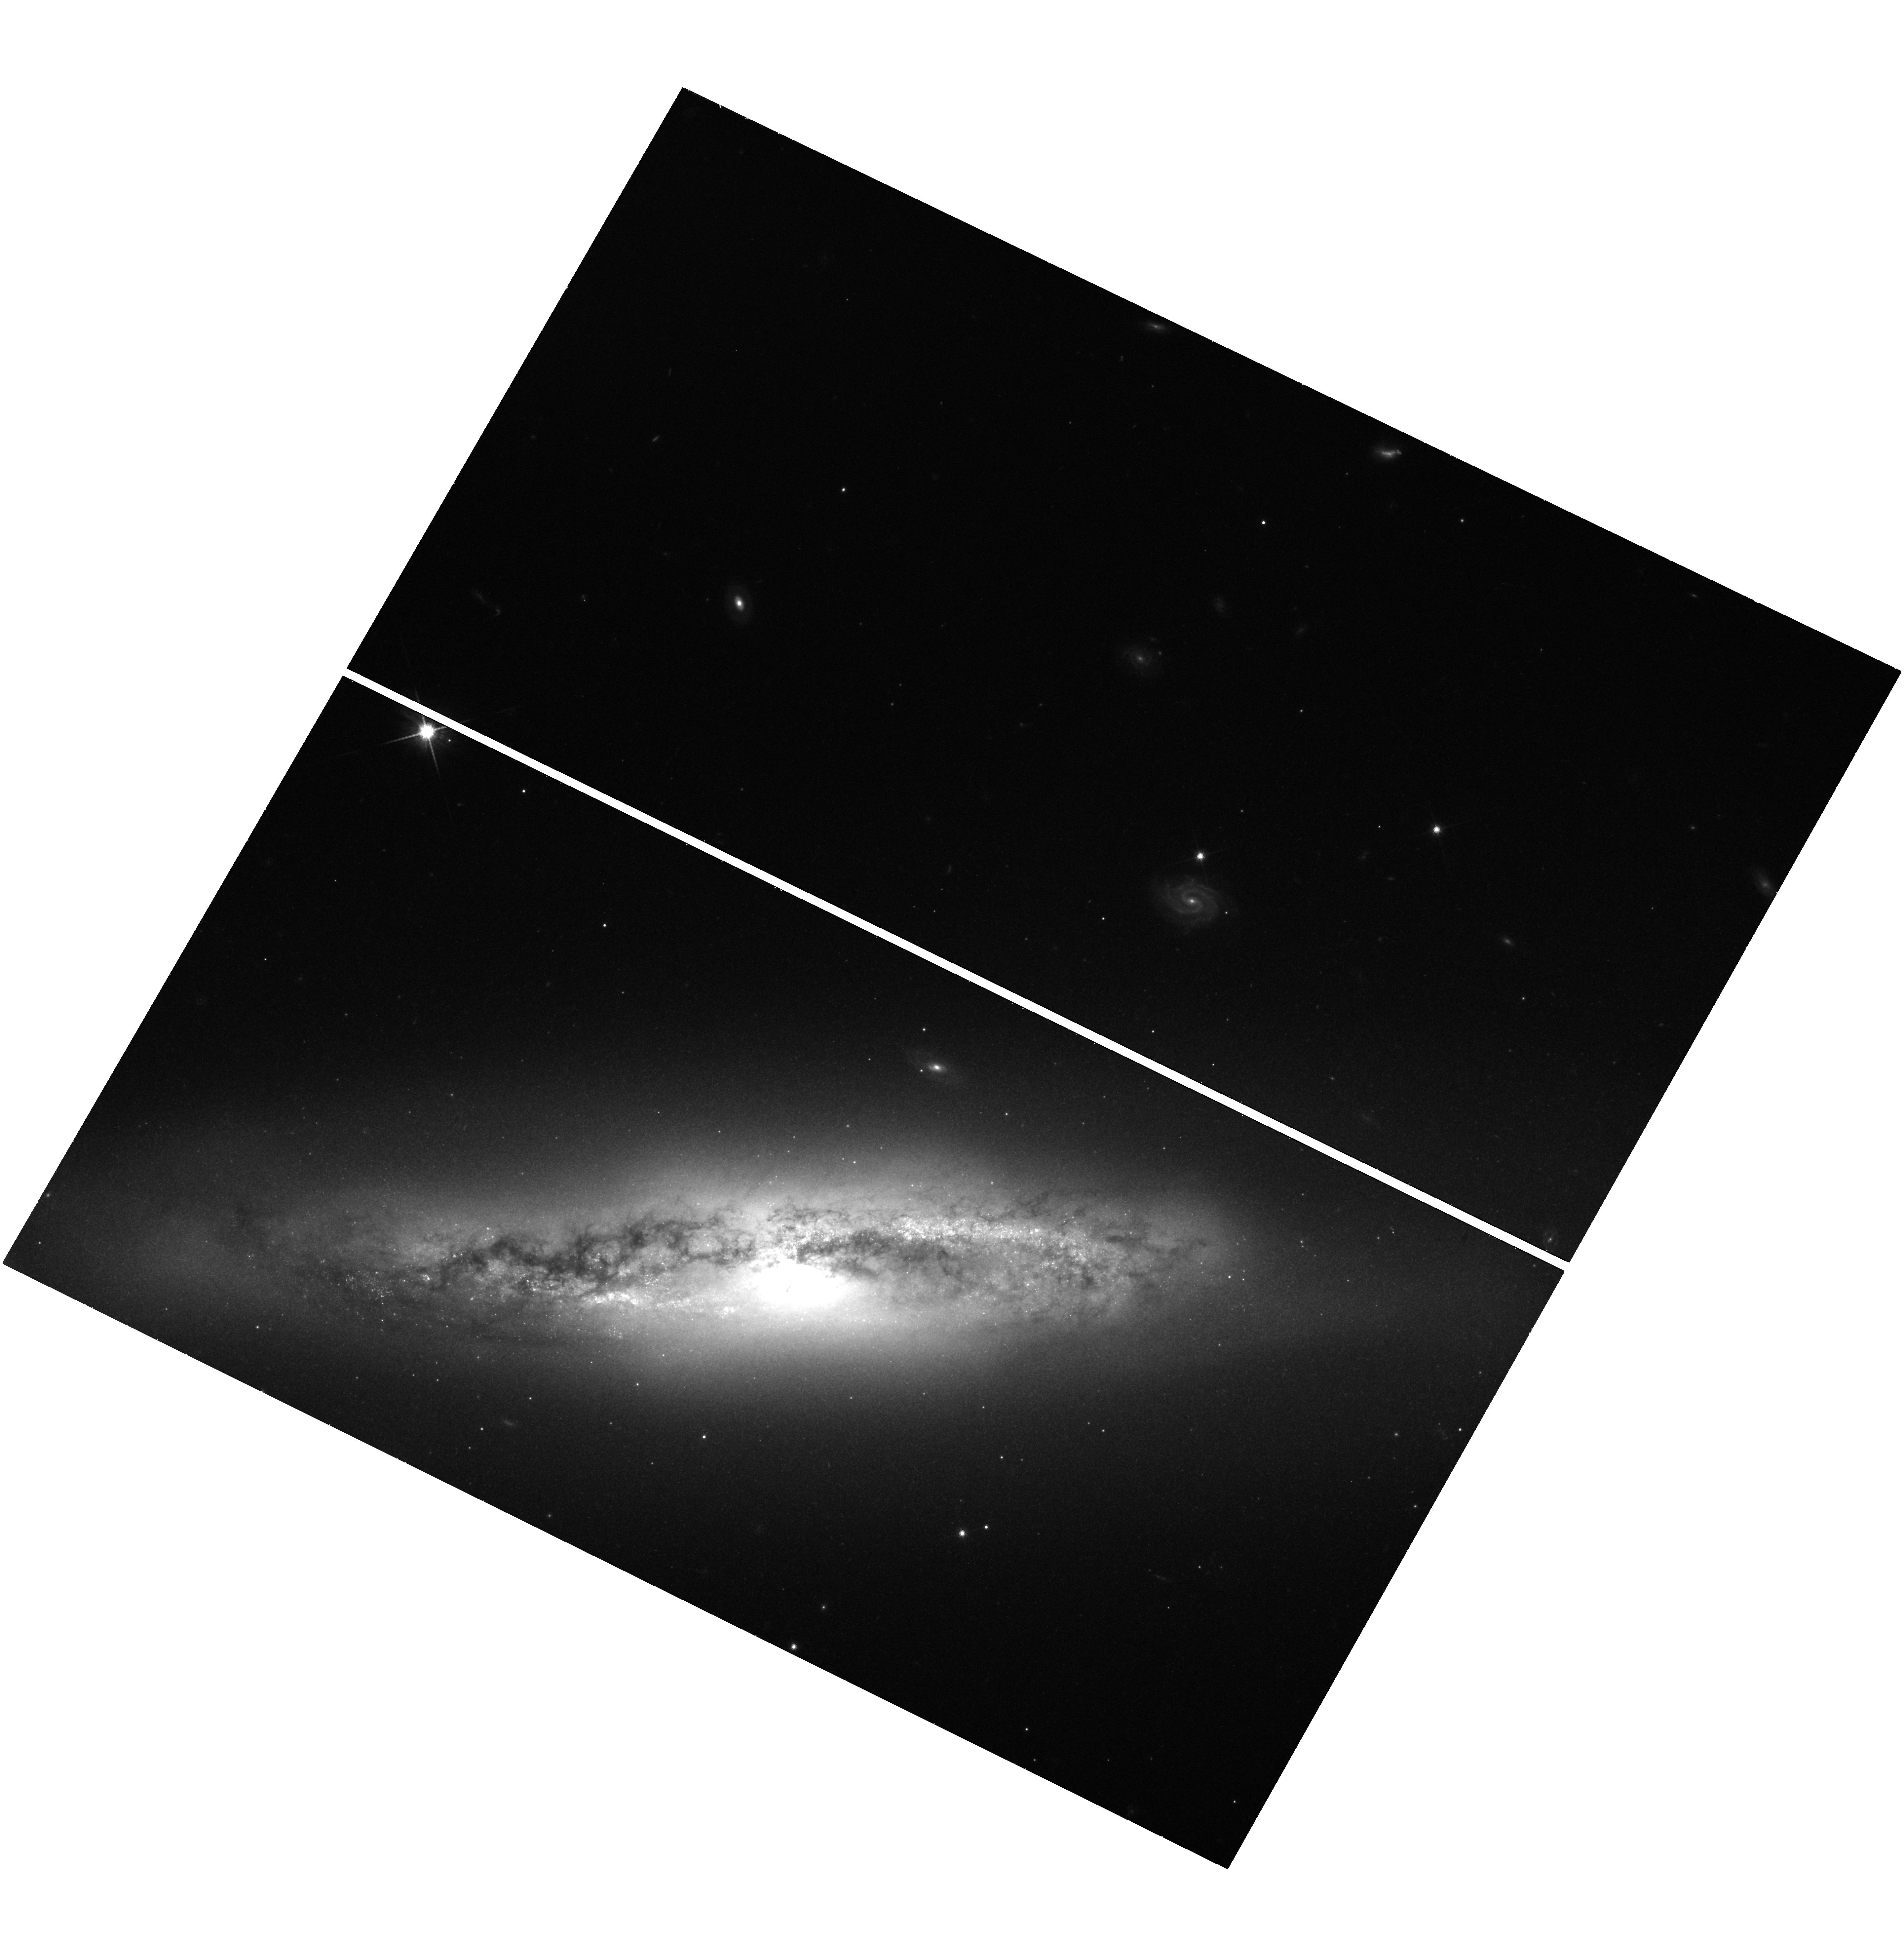
Target: NGC-4388. Instrument: WFC3/UVIS. Filter: F814W. Exposure: 33 min. Observation ID: hst_12185_07_wfc3_uvis_f814w_ibig07

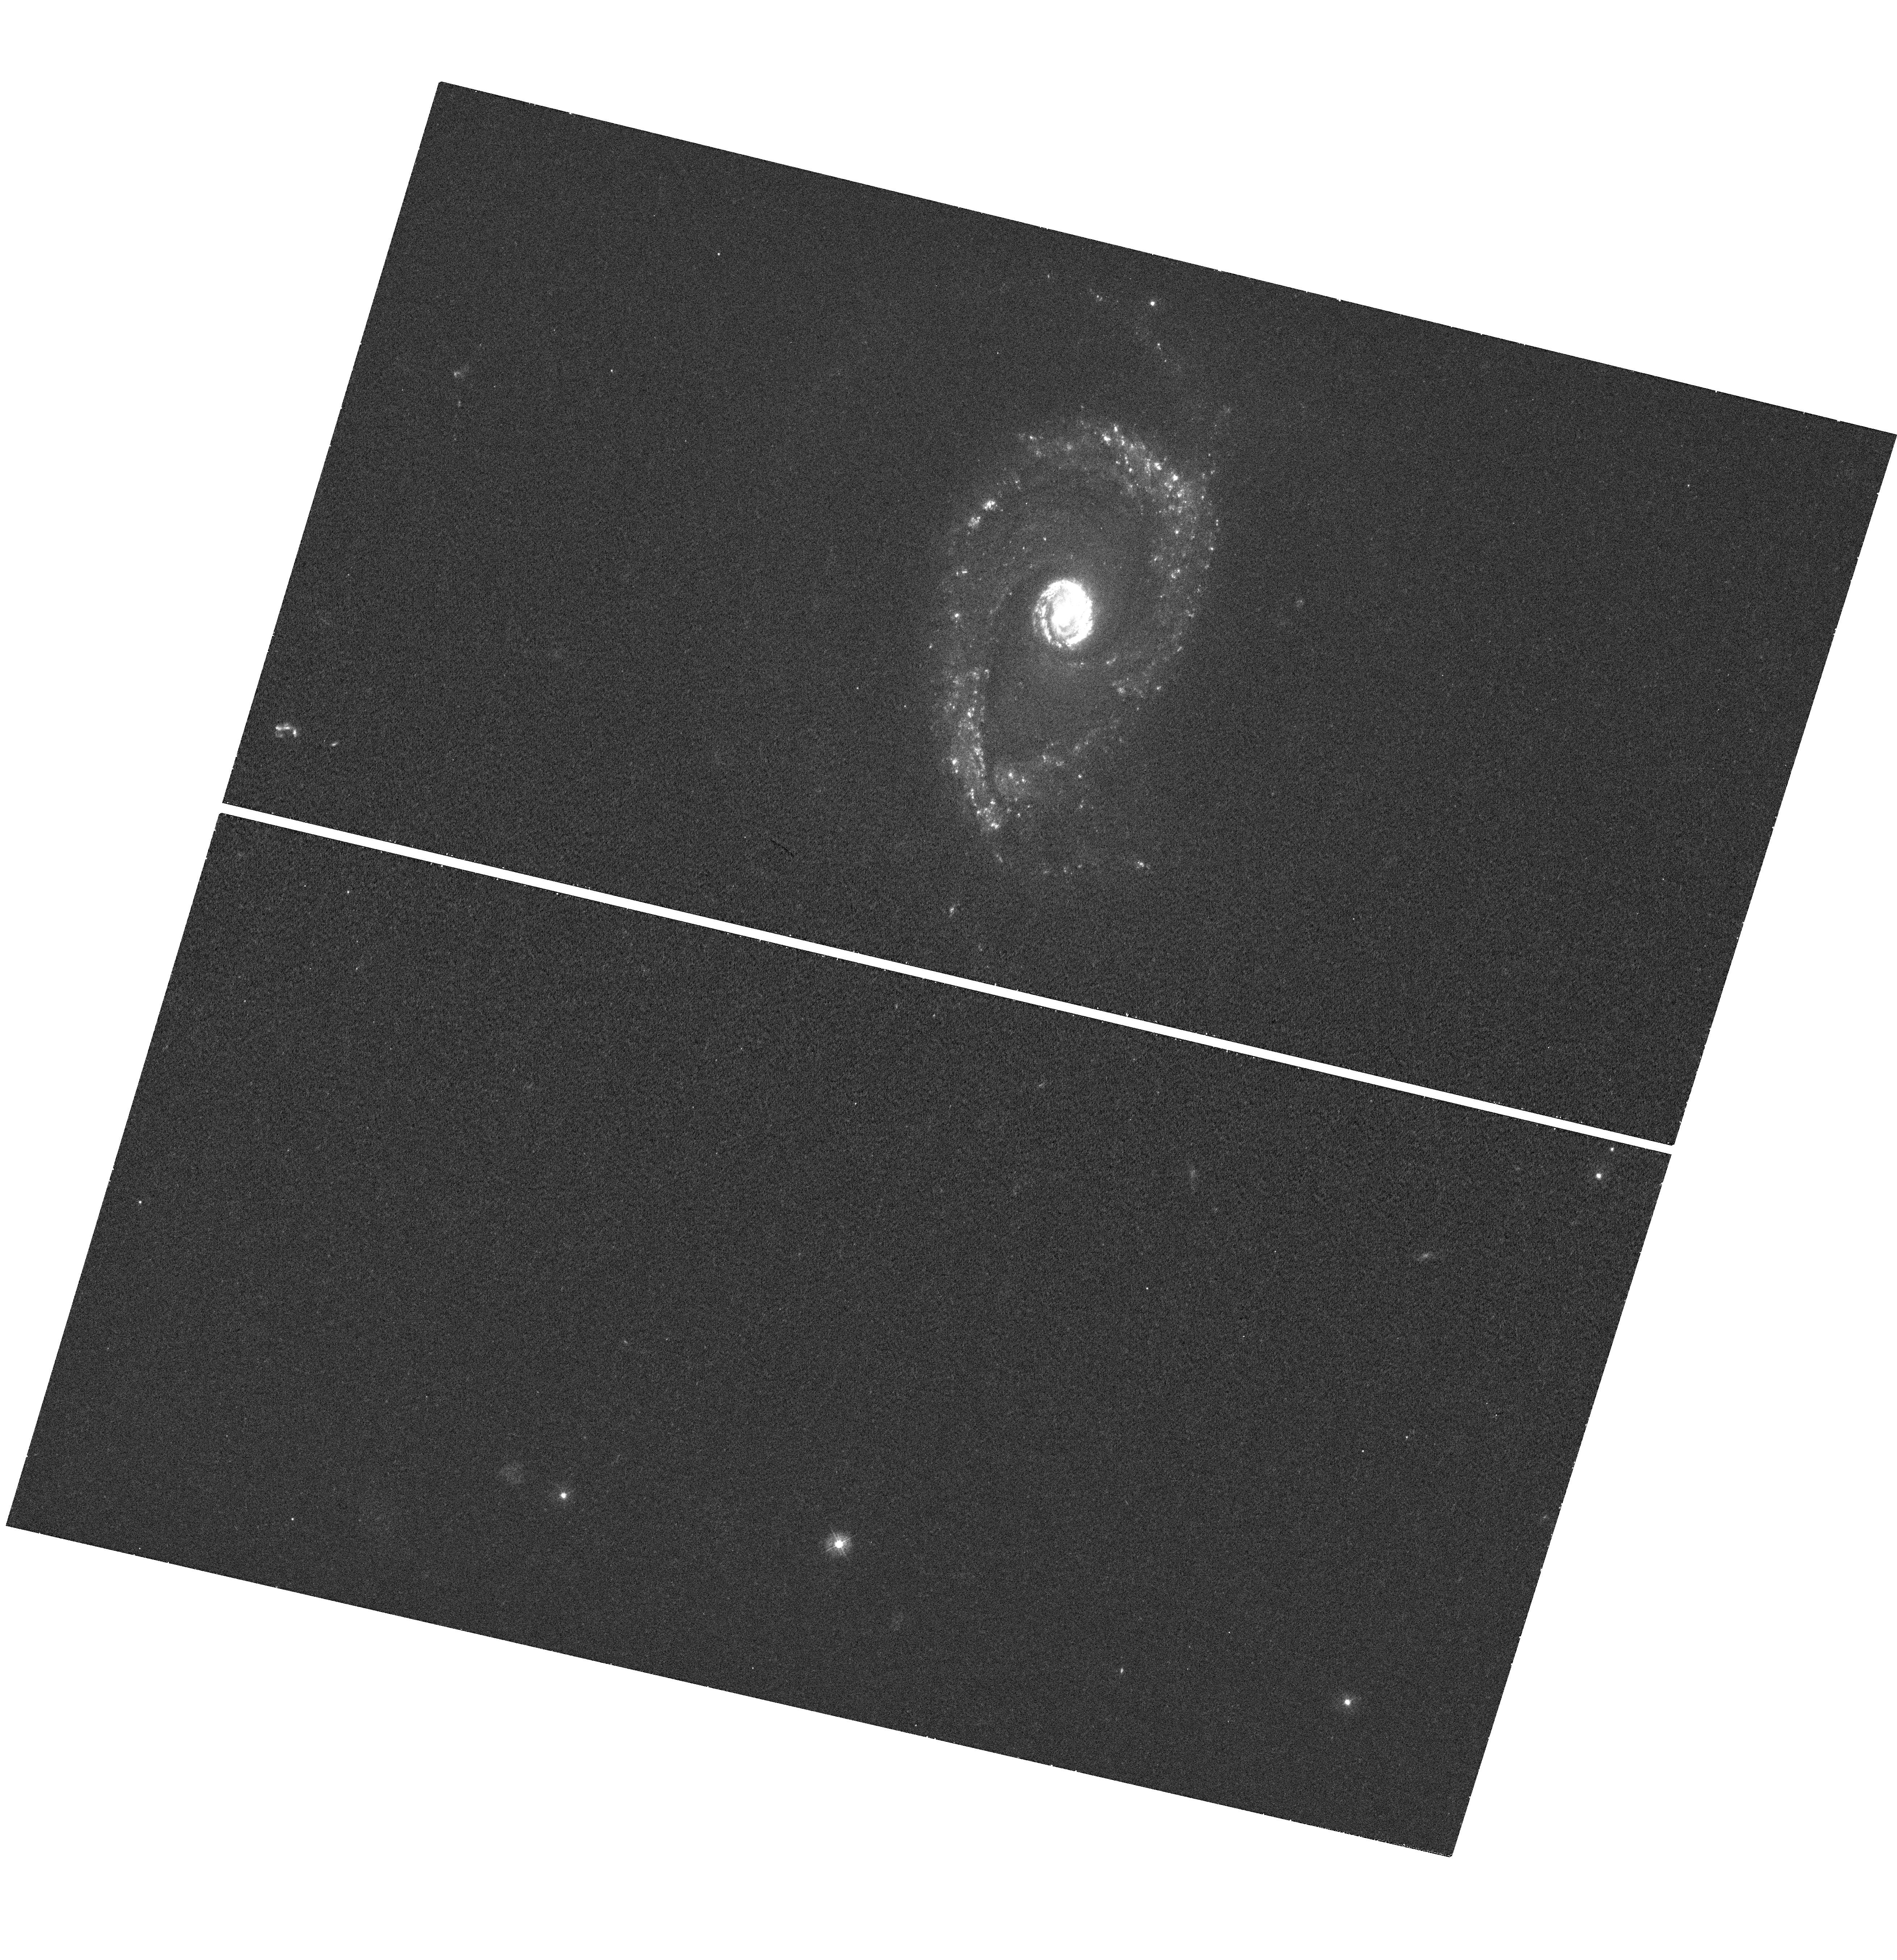
Target: MCG+10-11-021. Instrument: WFC3/UVIS. Filter: F336W. Exposure: 24 min. Observation ID: hst_12185_03_wfc3_uvis_f336w_ibig03

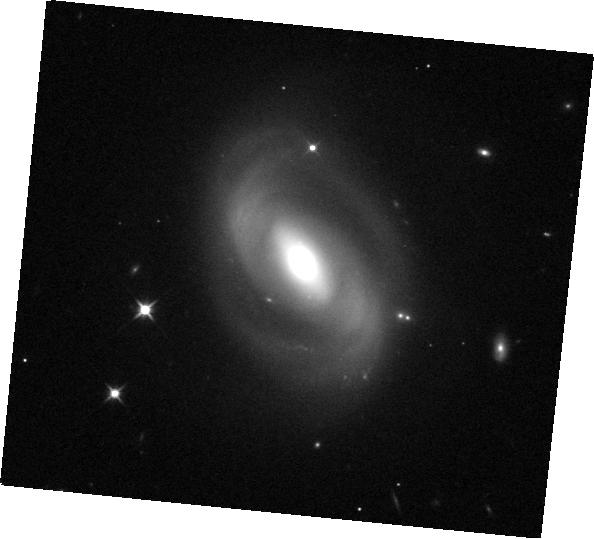
Target: NGC-6264. Instrument: WFC3/IR. Filter: F110W. Exposure: 2 min. Observation ID: hst_12185_08_wfc3_ir_f110w_ibig08

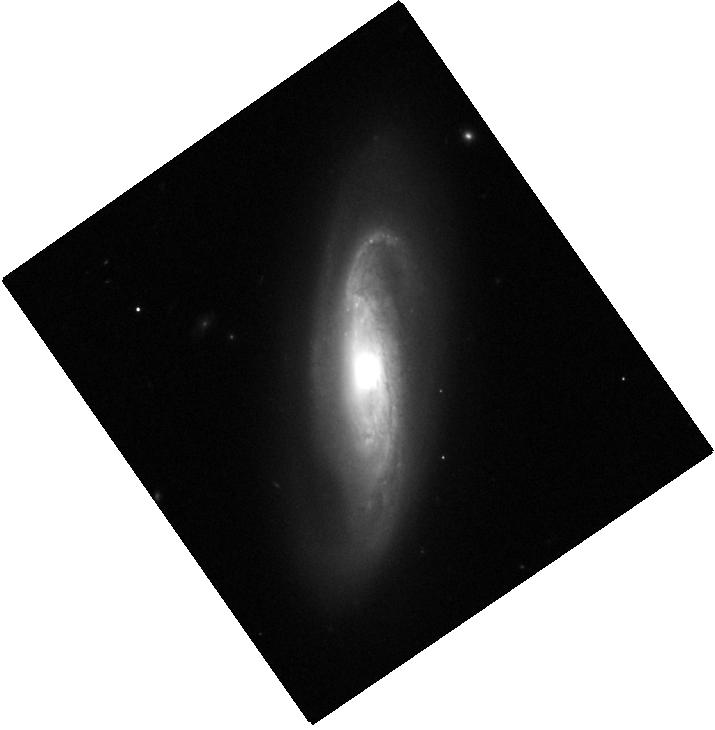
Target: NGC-6323. Instrument: WFC3/IR. Filter: F110W. Exposure: 2 min. Observation ID: hst_12185_09_wfc3_ir_f110w_ibig09

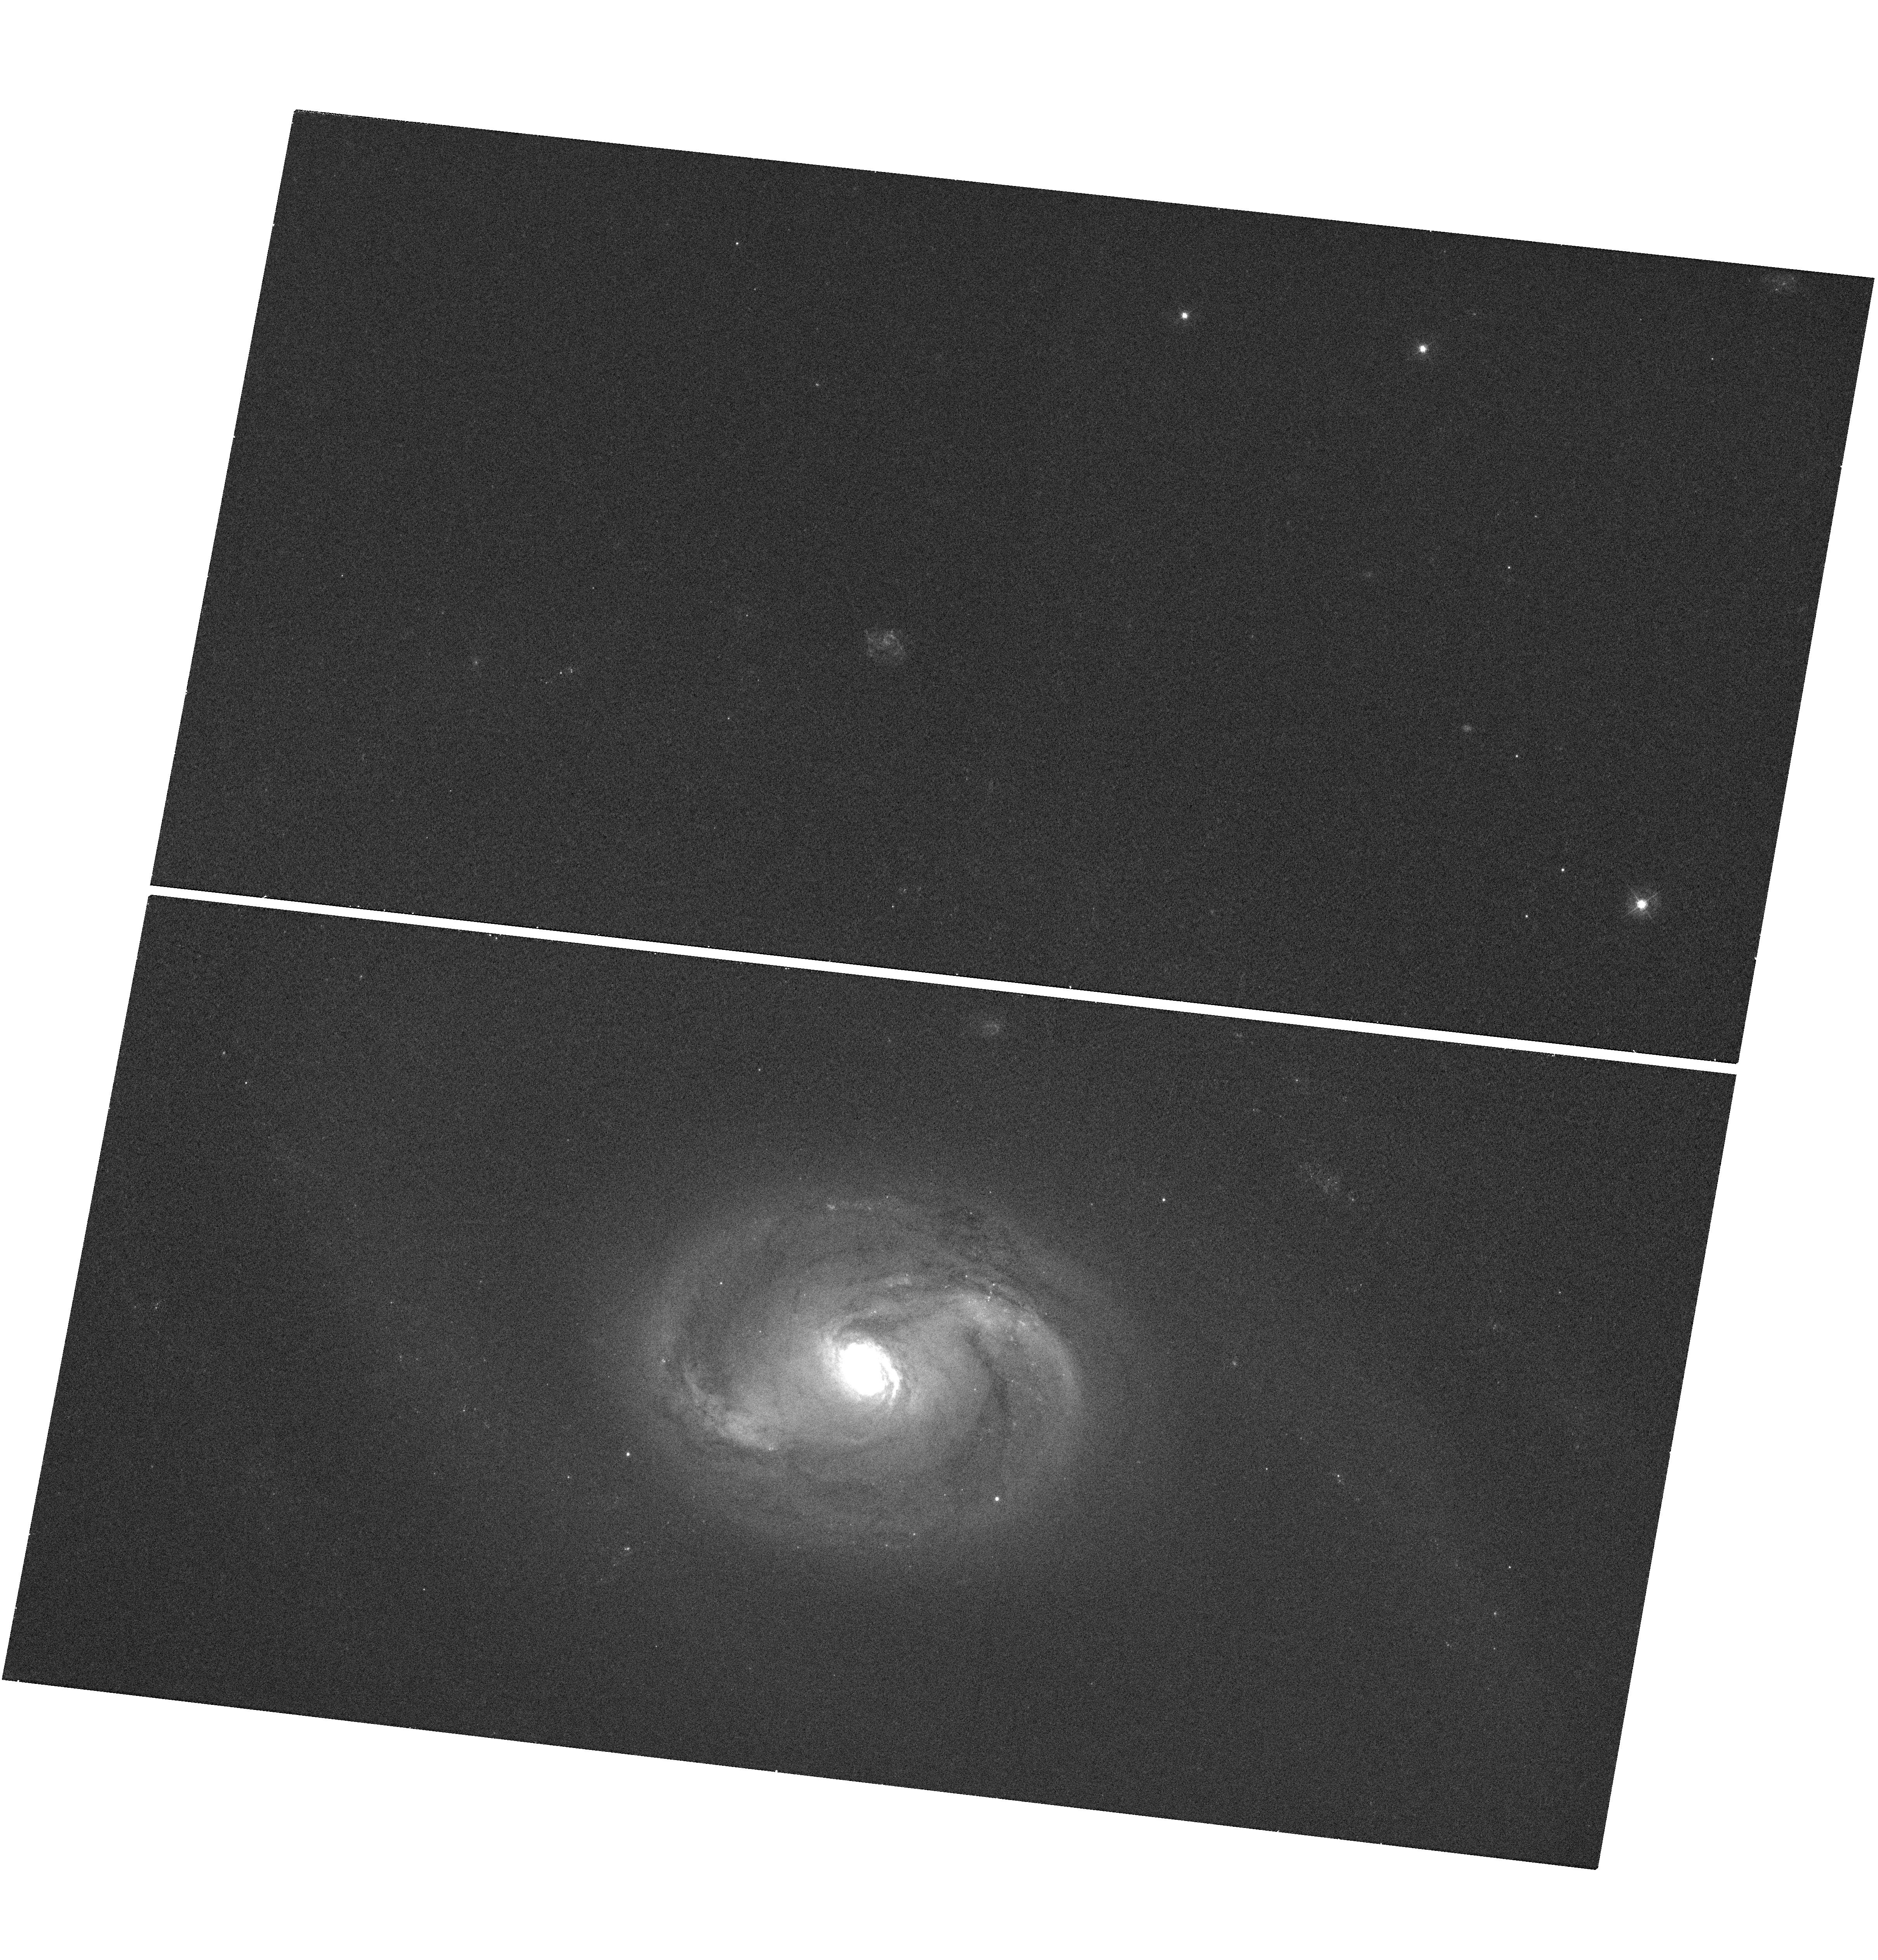
Target: NGC-2273. Instrument: WFC3/UVIS. Filter: F438W. Exposure: 8 min. Observation ID: hst_12185_02_wfc3_uvis_f438w_ibig02

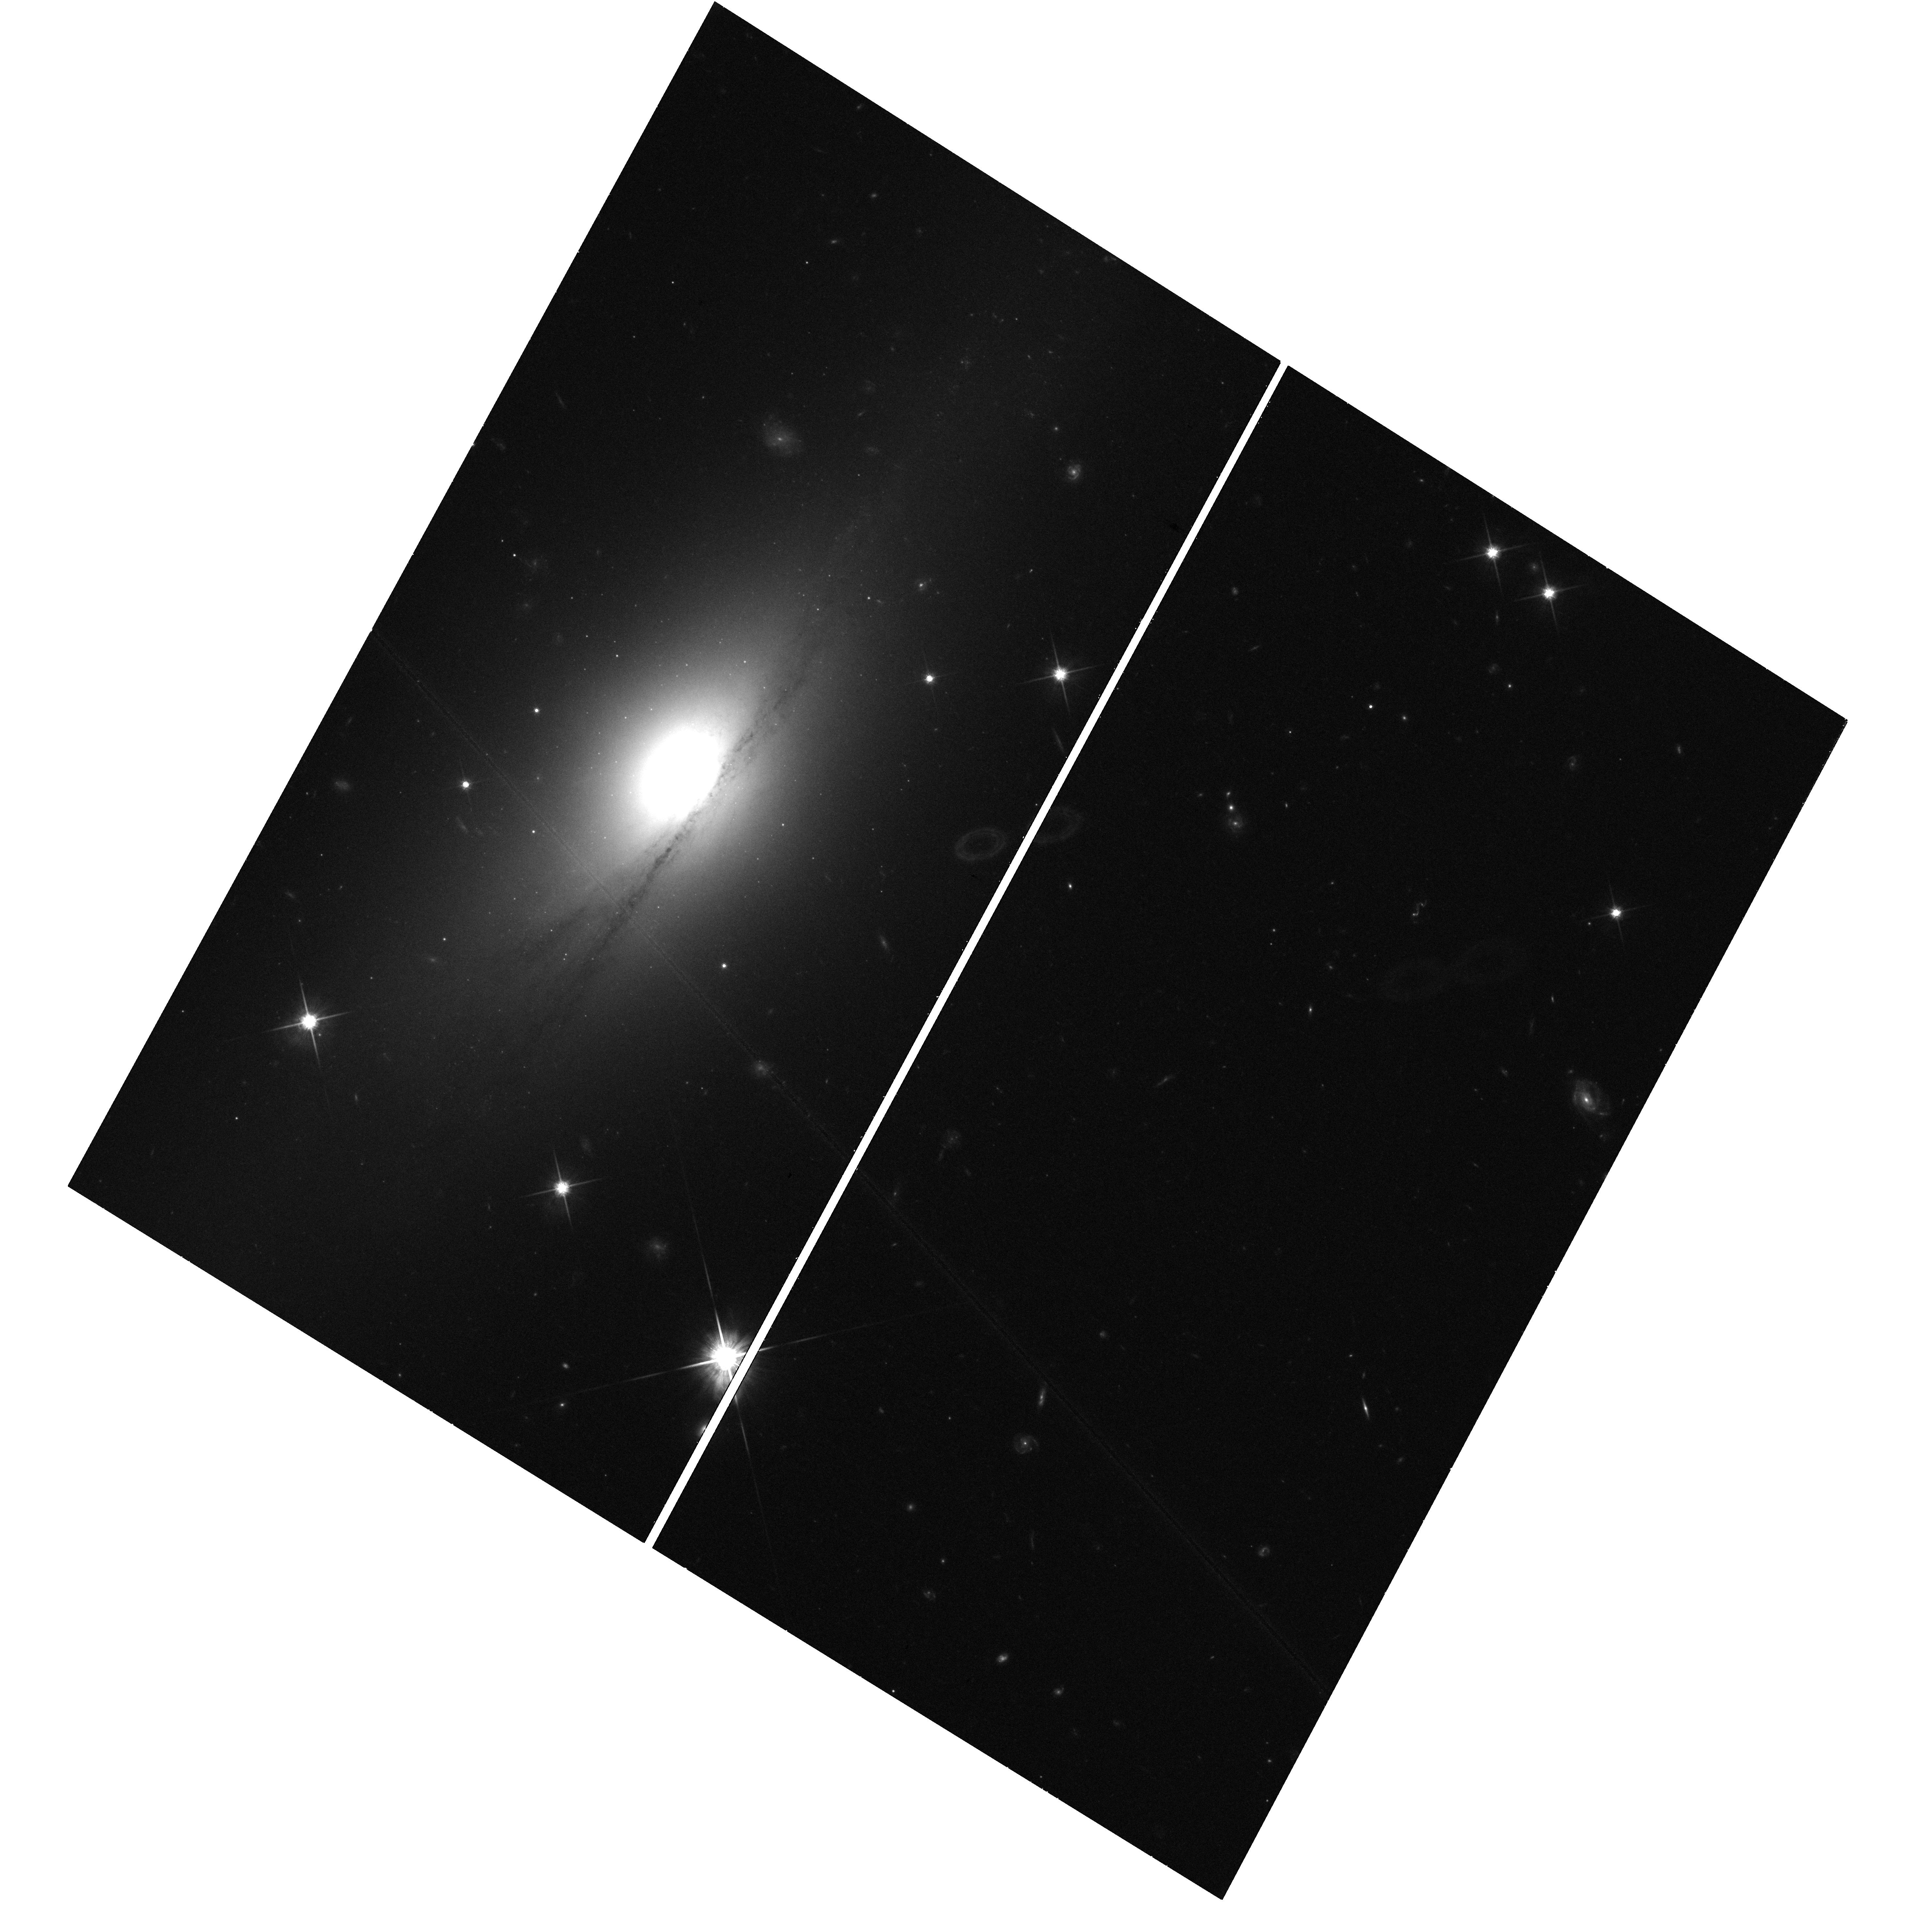
Target: NGC-1194. Instrument: WFC3/UVIS. Filter: F814W. Exposure: 32 min. Observation ID: hst_12185_01_wfc3_uvis_f814w_ibig01

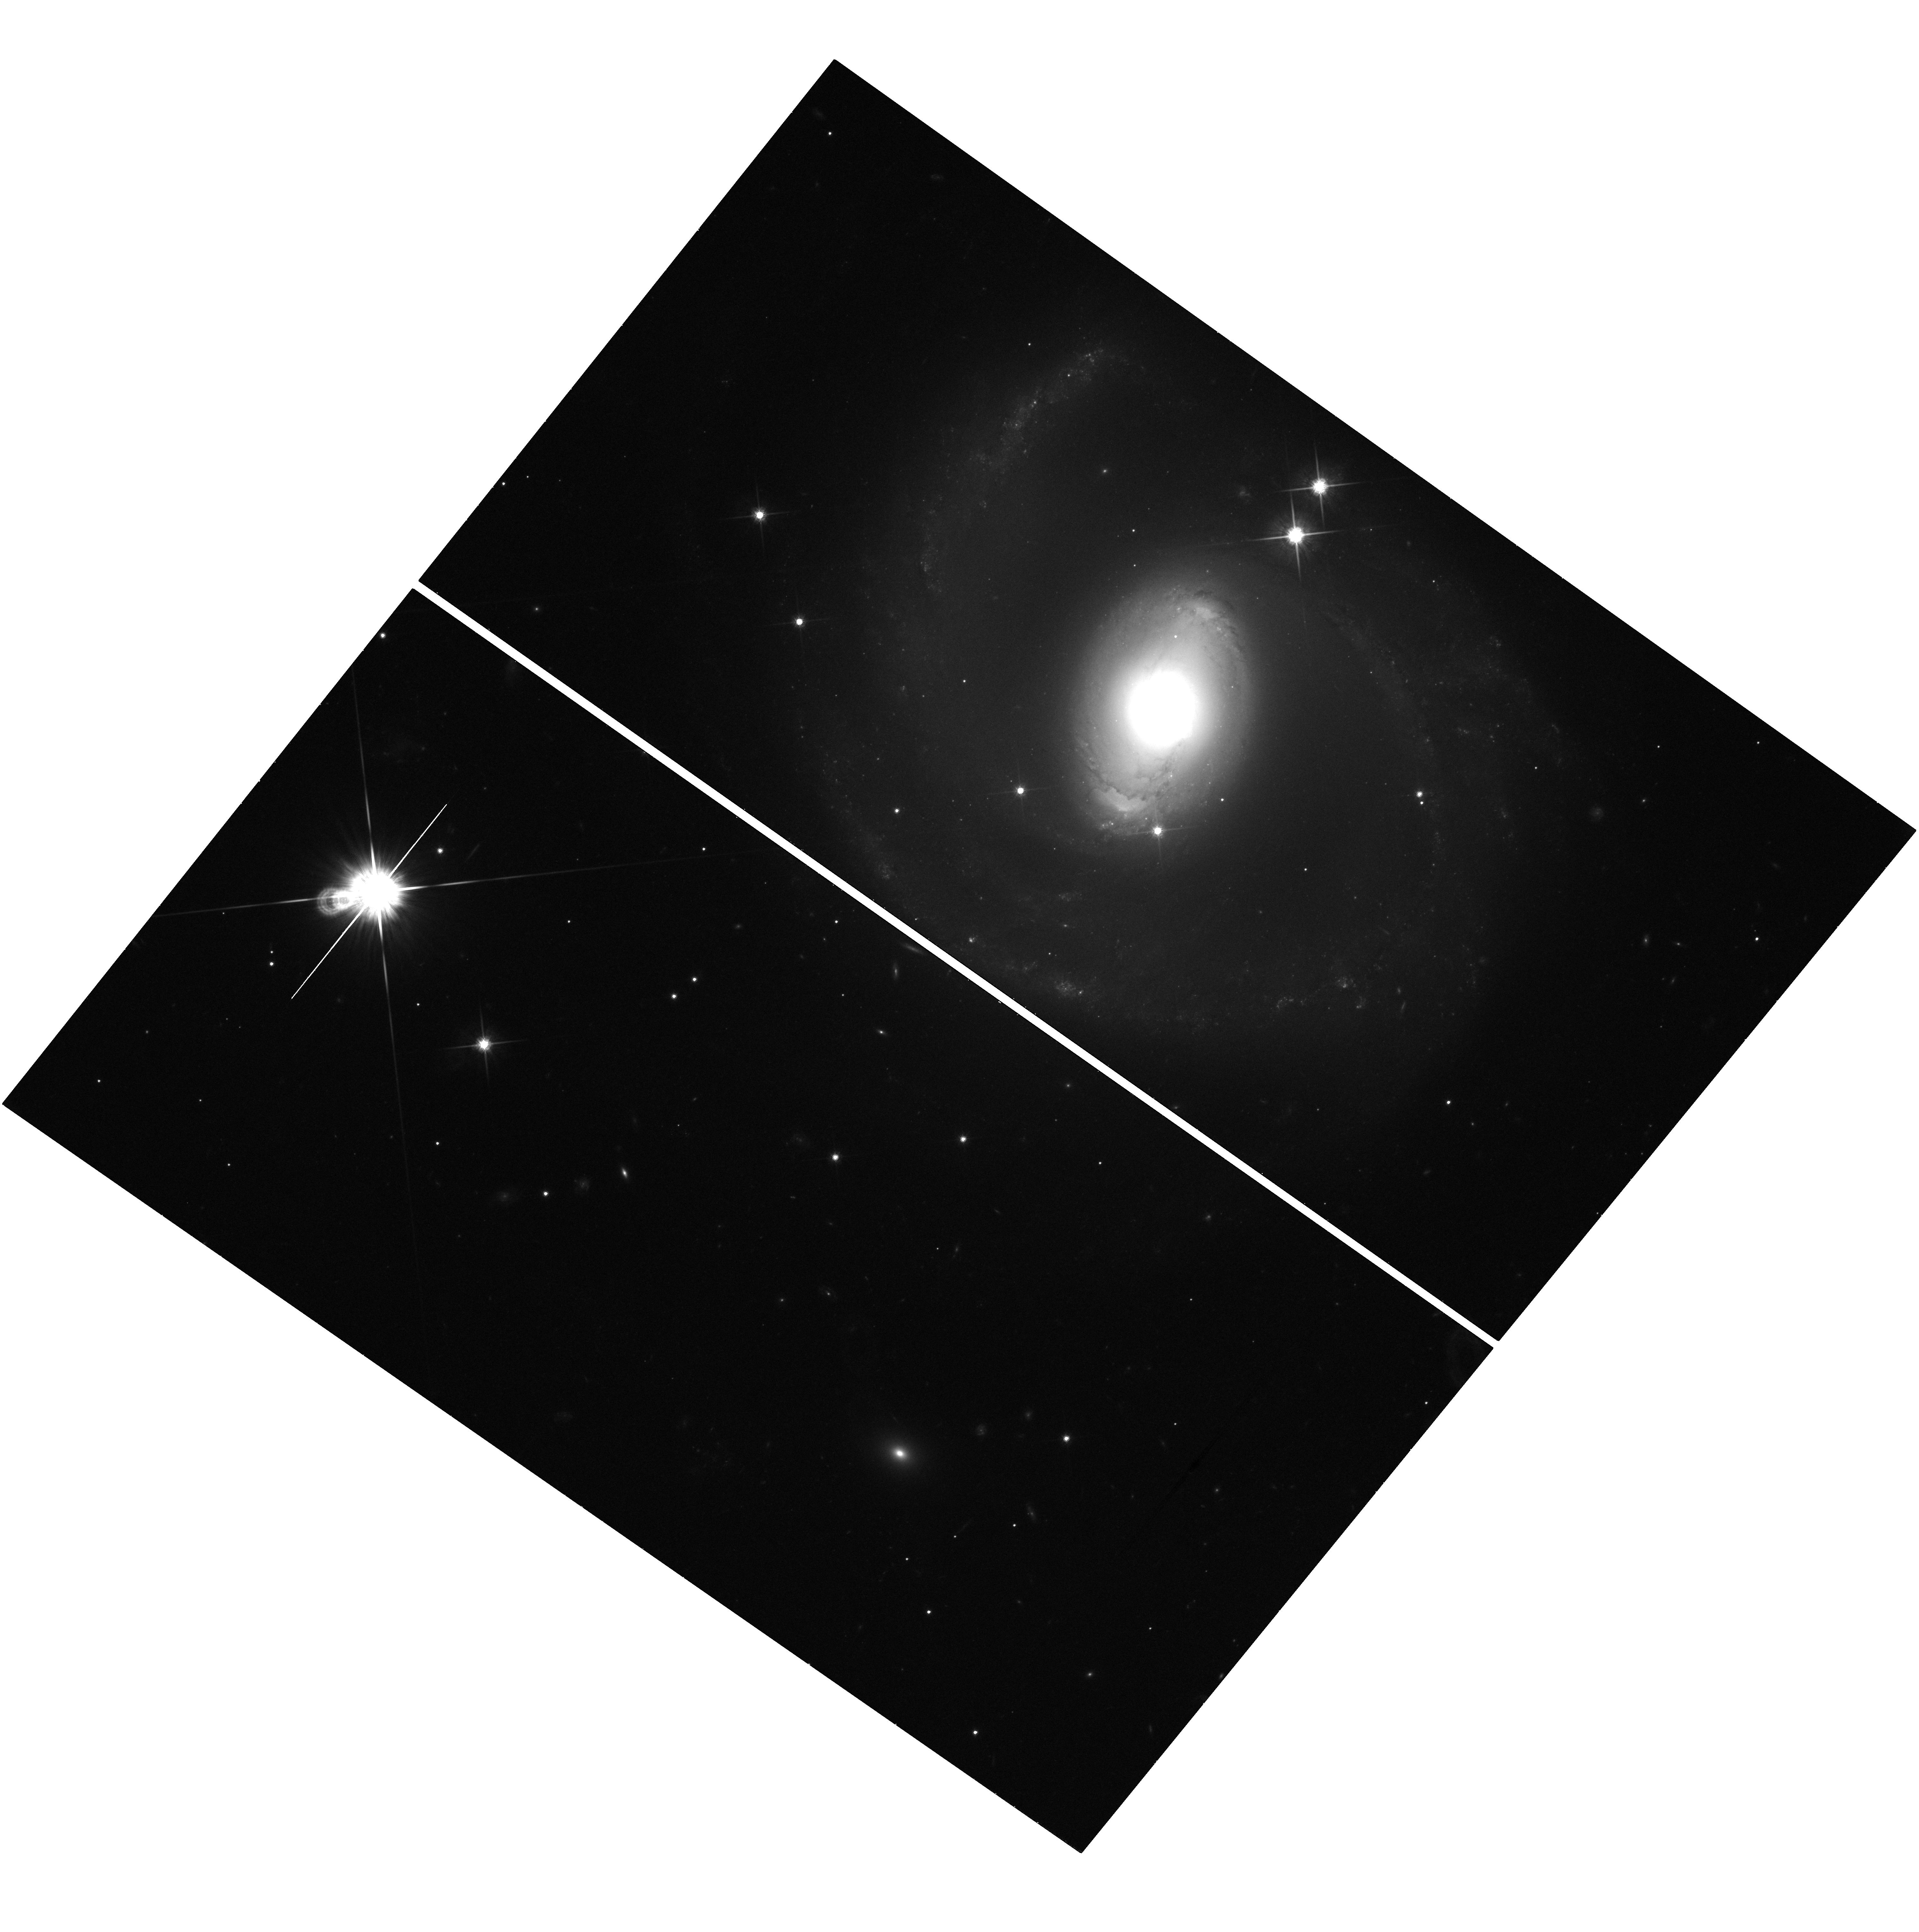
Target: NGC-3393. Instrument: WFC3/UVIS. Filter: F814W. Exposure: 34 min. Observation ID: hst_12185_06_wfc3_uvis_f814w_ibig06

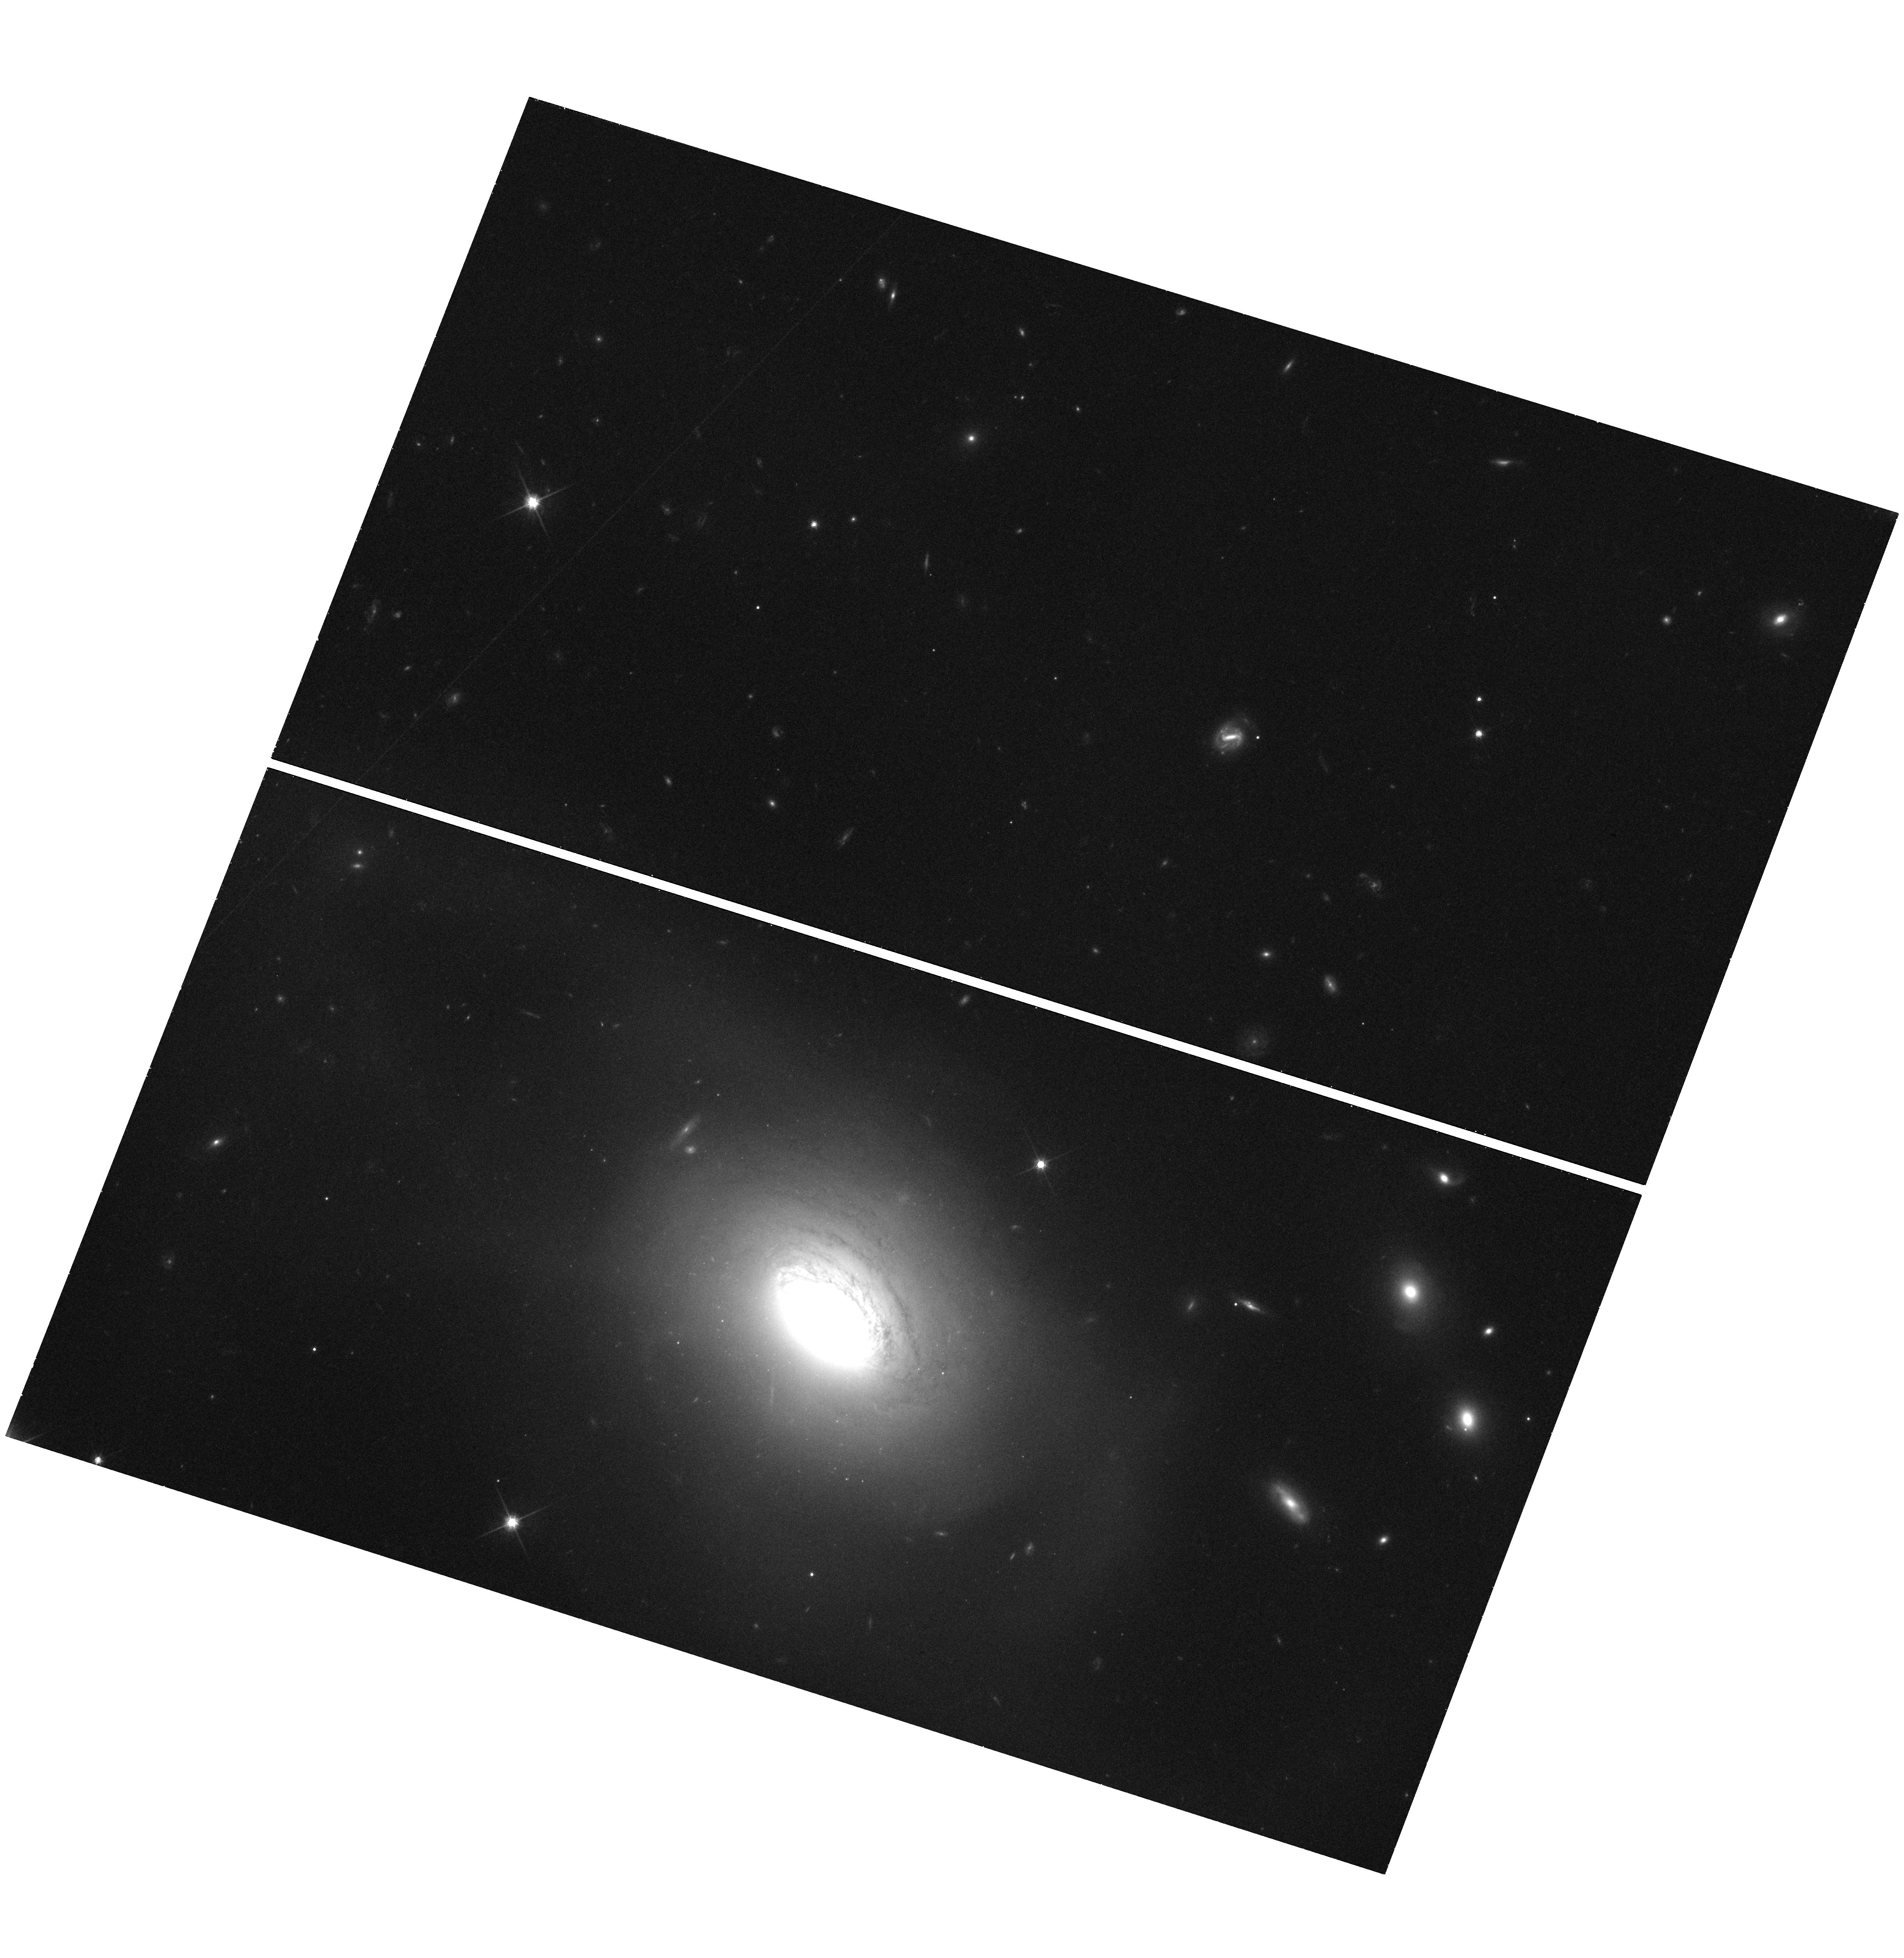
Target: NGC-2960. Instrument: WFC3/UVIS. Filter: F814W. Exposure: 34 min. Observation ID: hst_12185_04_wfc3_uvis_f814w_ibig04

The Hosts of Megamaser Disk Galaxies (PI: Greene, Jenny Emma)

We propose to obtain multi-wavelength imaging of a new sample of exquisite megamaser disk galaxies. Much like in NGC 4258, the megamasers in our sample trace sub-pc, circumnuclear gas in Keplerian rotation around the central supermassive black holes (BHs). We are thus able to derive remarkably precise BH masses in these systems. As the megamasers are found in spiral galaxies with BH masses ~10^7 M_sun, they offer a unique opportunity to study BH-bulge scaling relations in later-type galaxies. Existing ground-based imaging is inadequate to disentangle the many structural components (star clusters, bars, spirals, and dust lanes) found in the nuclei of these galaxies. Thus, we propose F336W, F438W, F814W, F110W, and F160W observations of these galaxies with WFC3 to simultaneously model the stellar populations and structures of their inner regions. With these data we will constrain BH-bulge scaling relations at low mass, study the relation between nuclear star clusters and supermassive BHs, and look for evidence of coincident star formation and accretion. The mass-to-light ratio profiles will provide important inputs to complementary stellar- and gas-dynamical modeling of the BH masses. The high-precision masses afforded by this sample of new megamaser galaxies provides a tremendous resource for our community that can only be adequately exploited with complementary HST imaging.